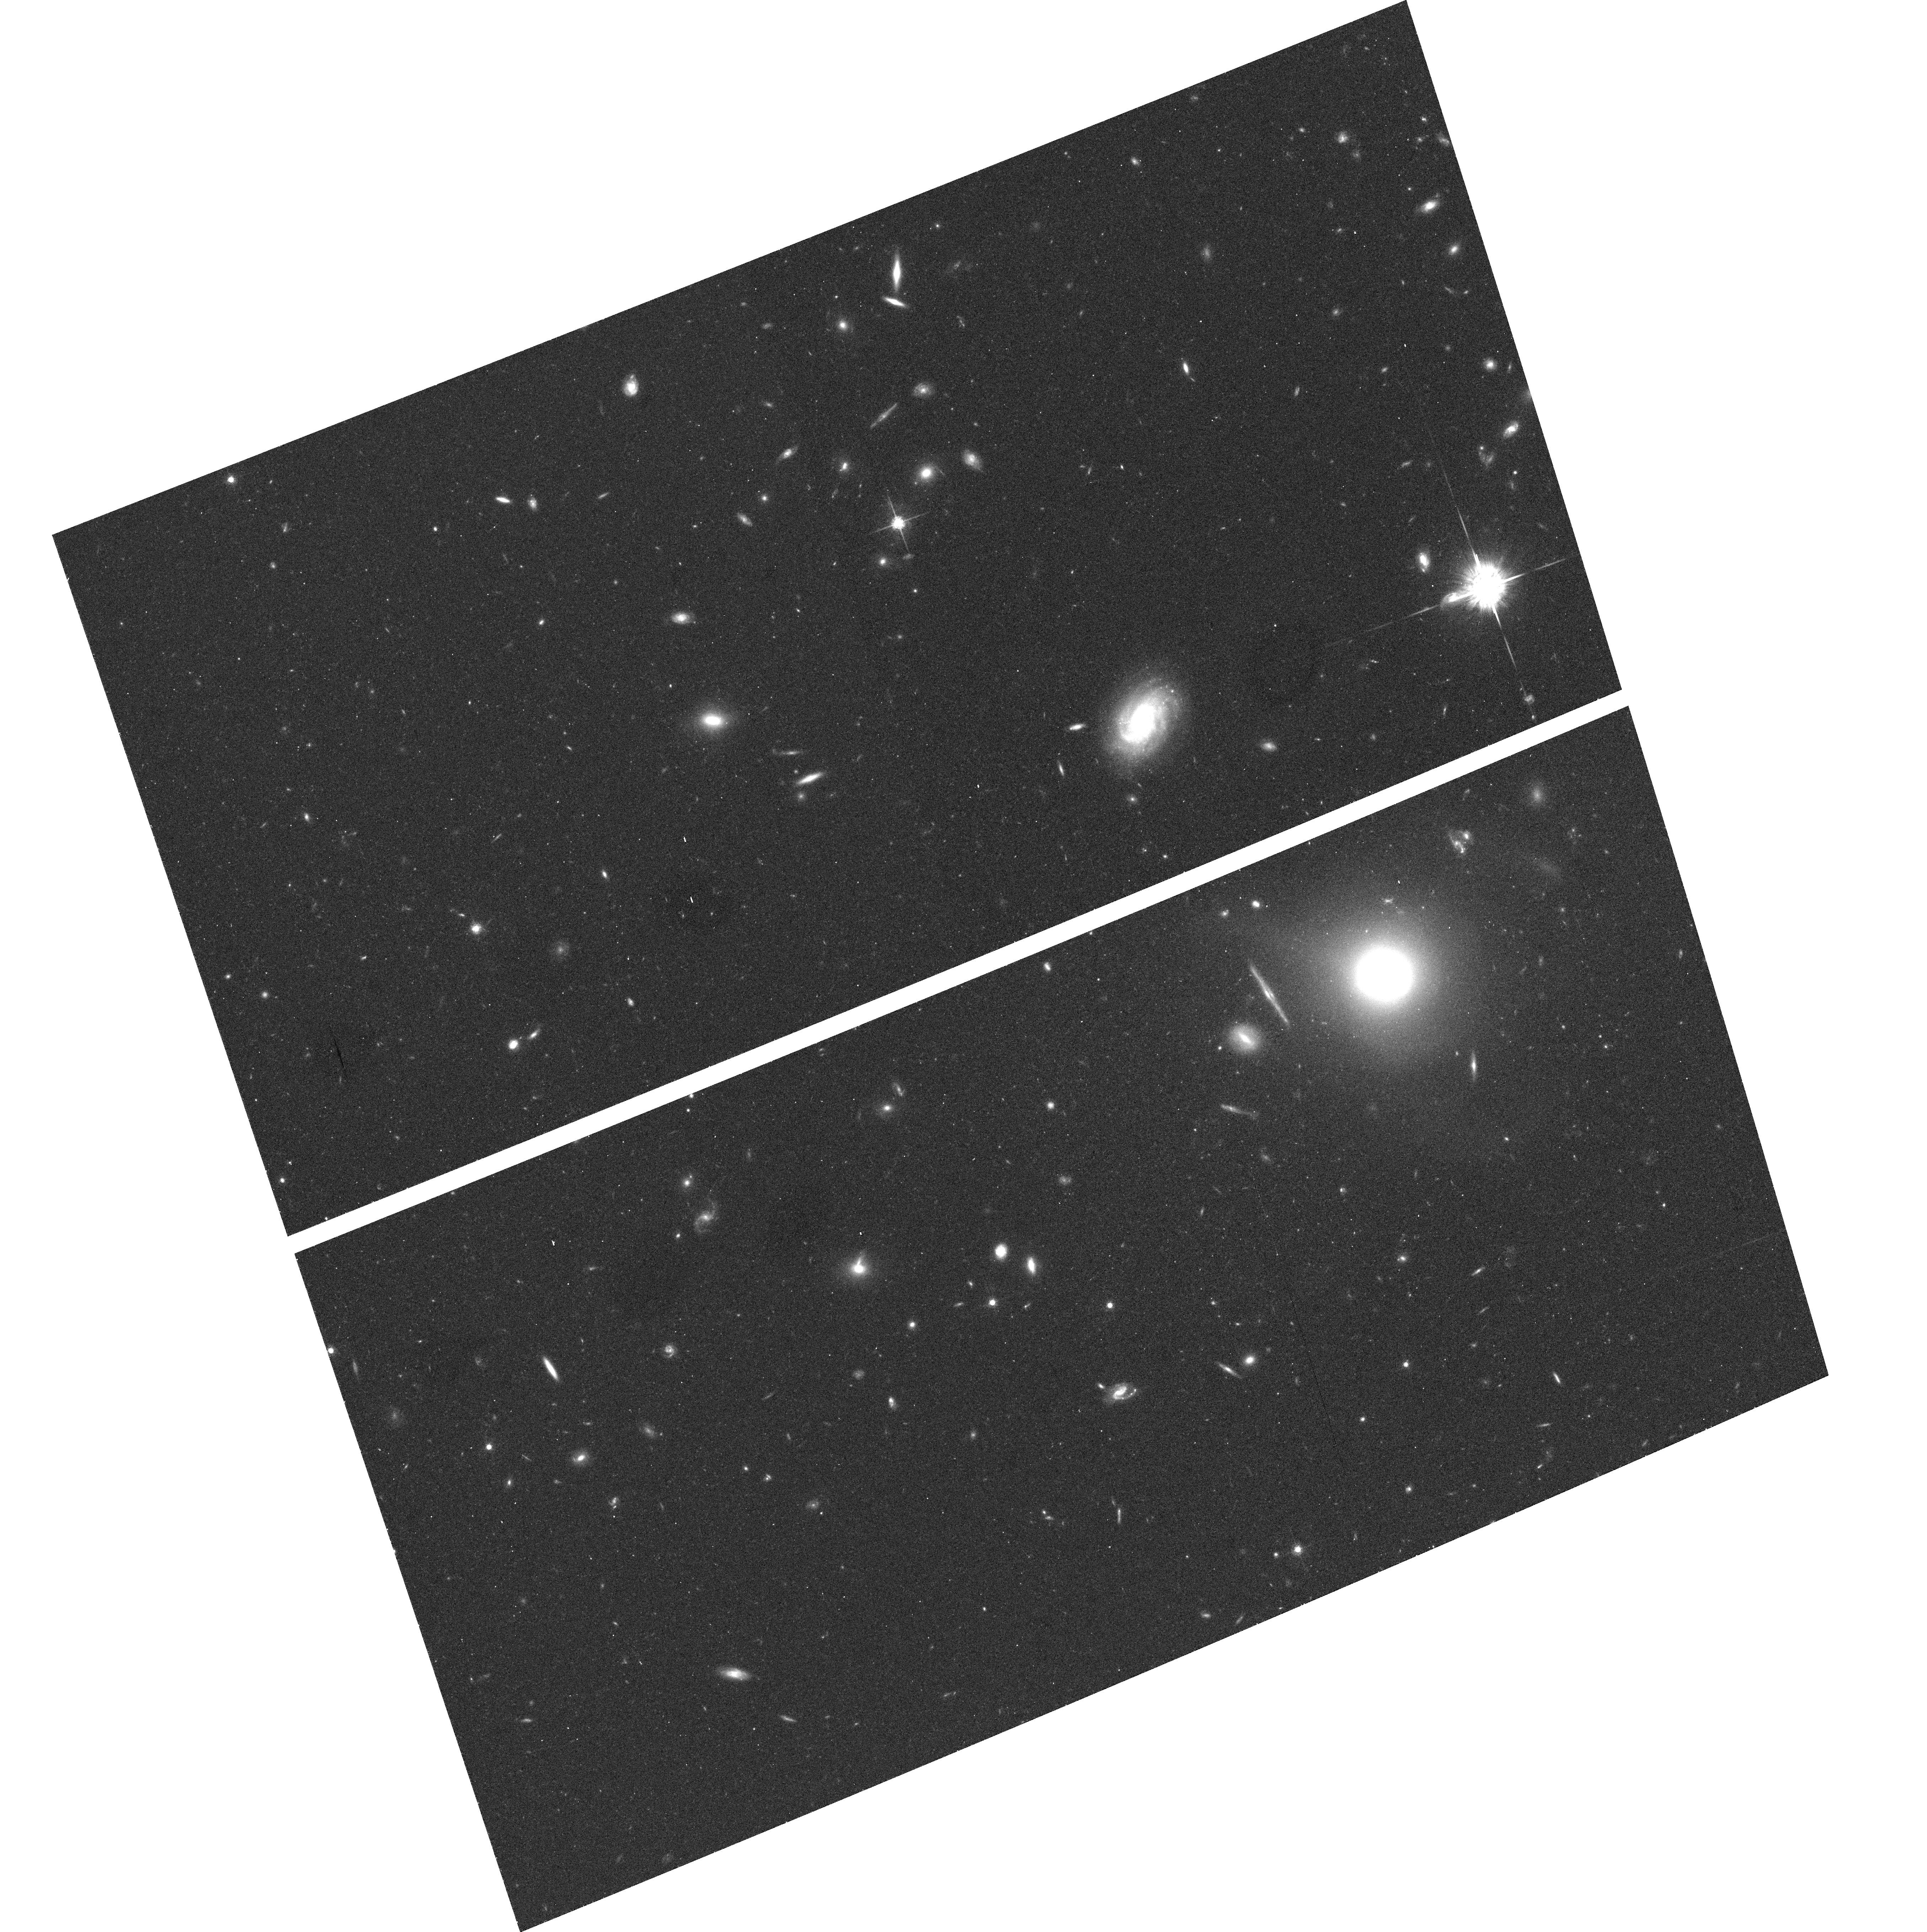
Target: field at RA 150.593°, Dec 55.824°. Instrument: ACS/WFC. Filter: F775W. Exposure: 20 min. Observation ID: hst_9984_vw_acs_wfc_f775w_j8mbvw

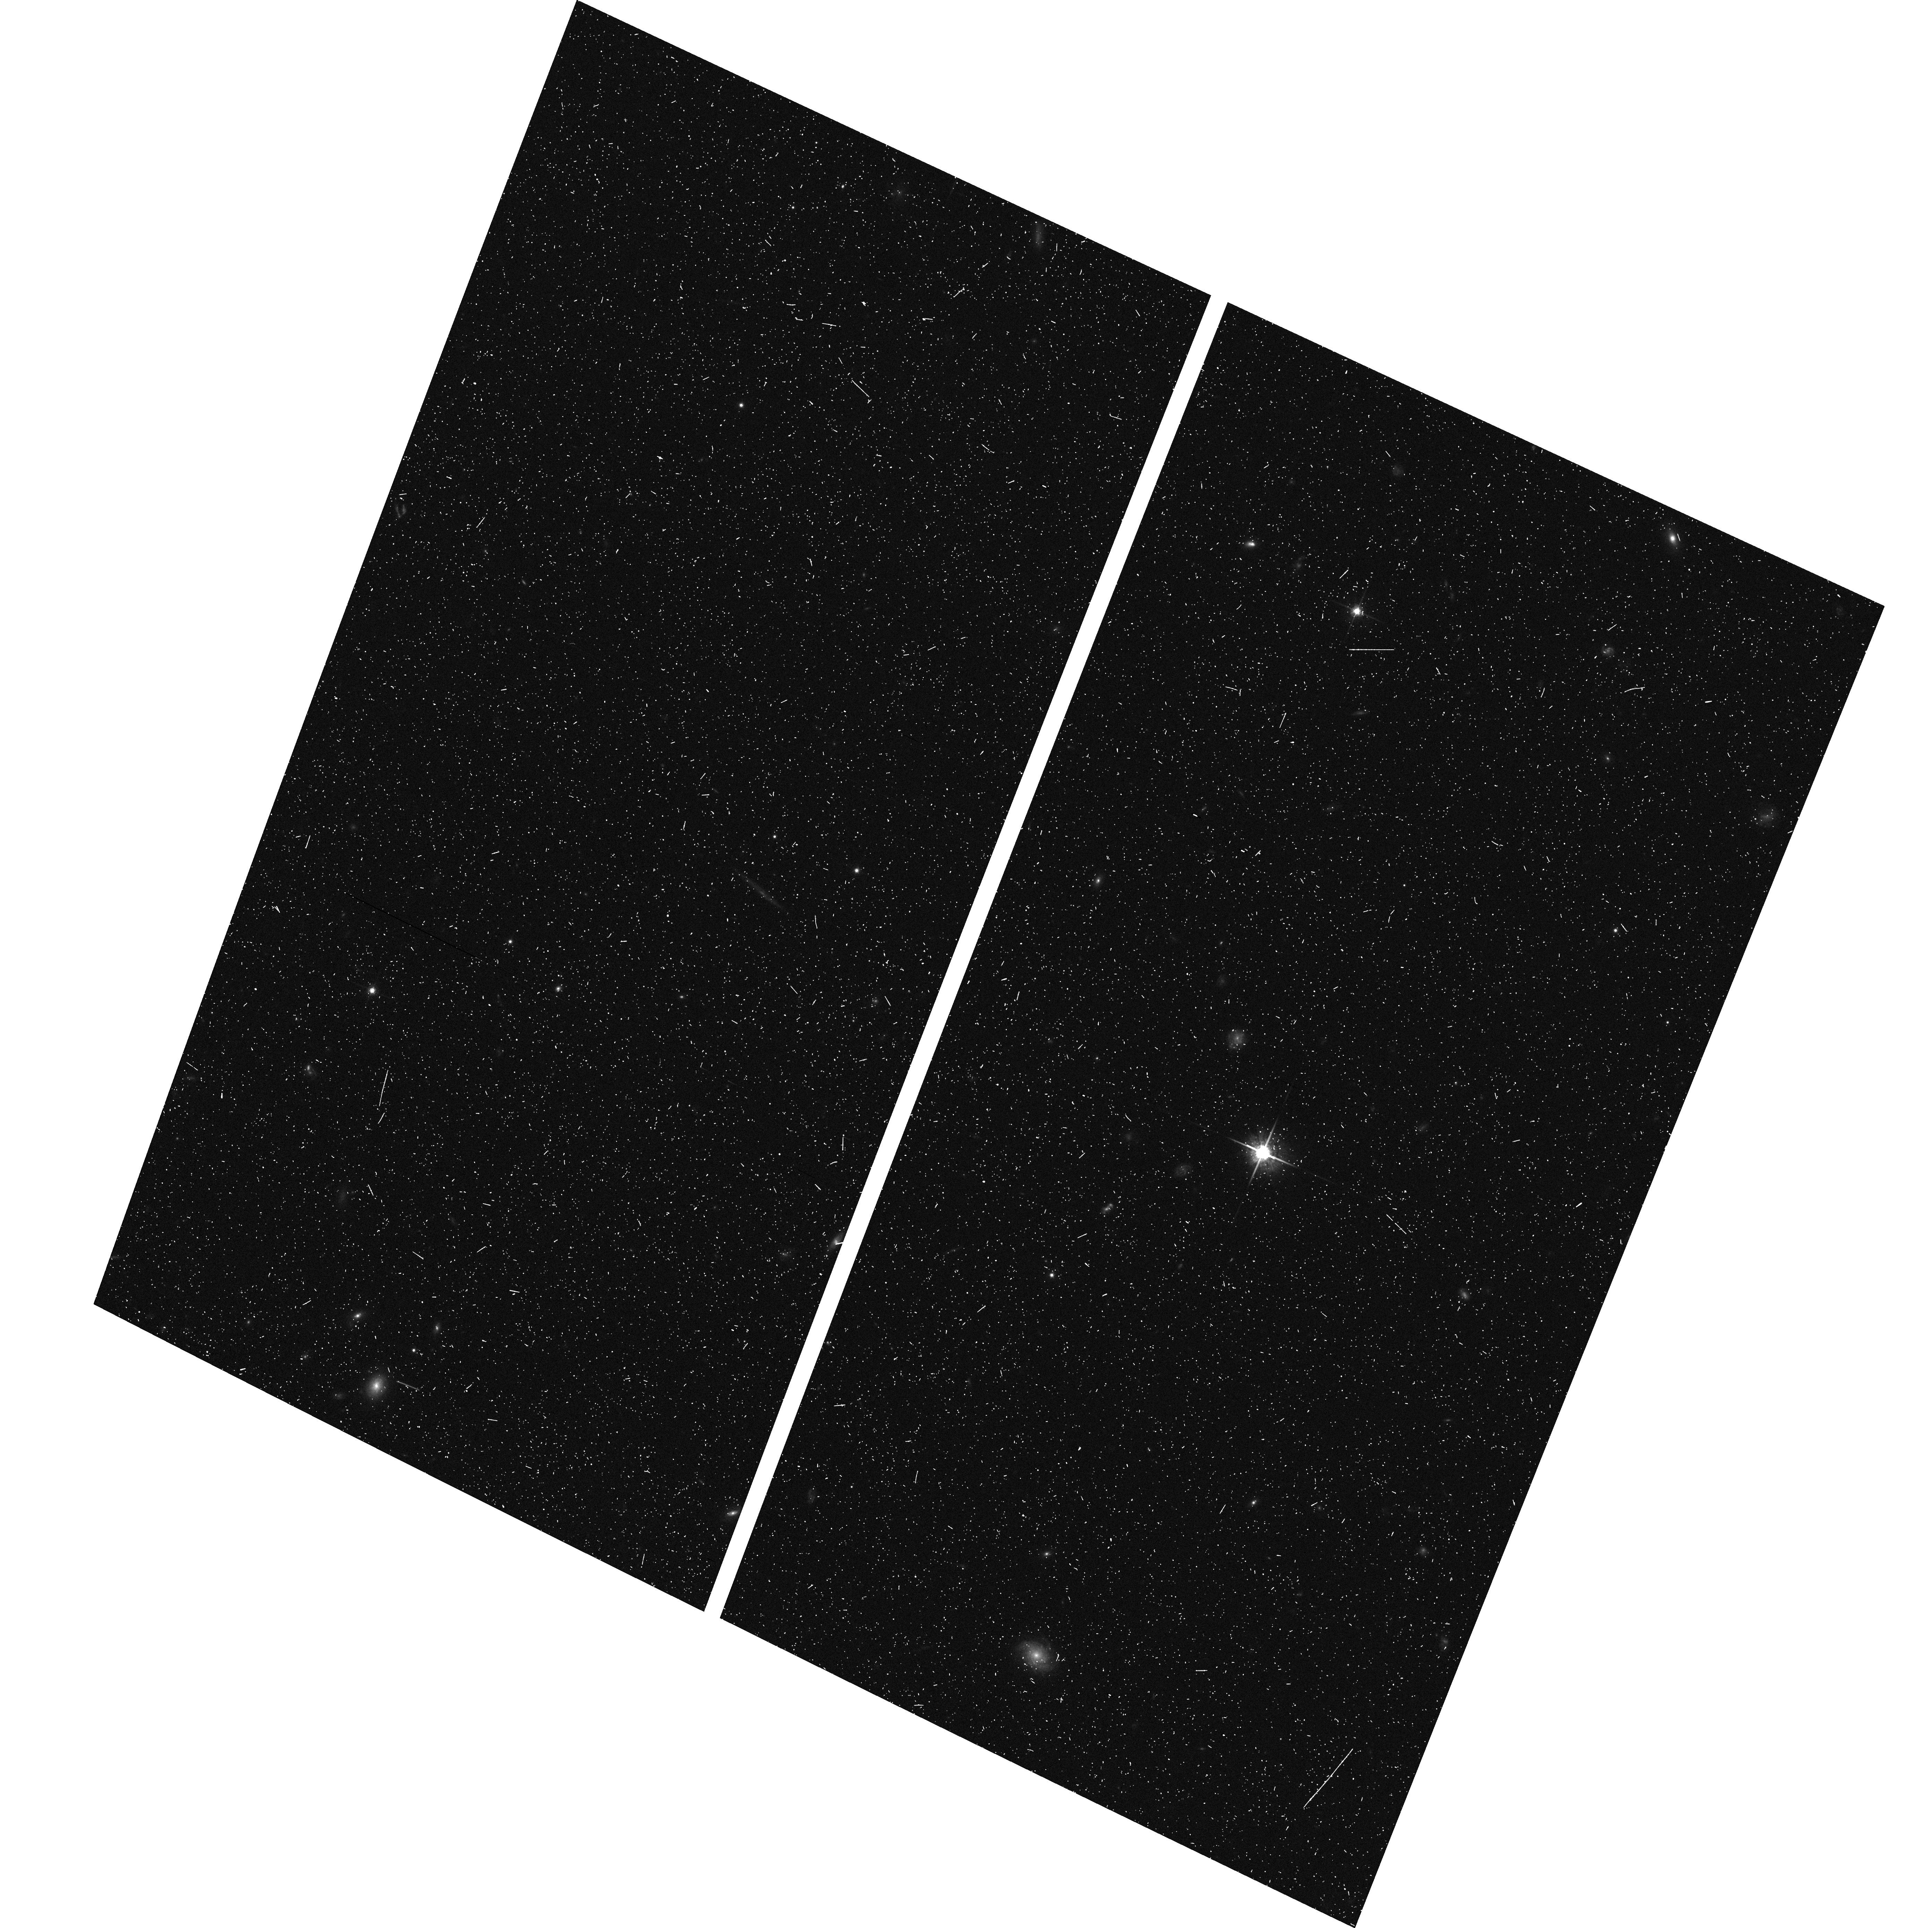
Target: field at RA 32.536°, Dec -4.836°. Instrument: ACS/WFC. Filter: F775W. Exposure: 8 min. Observation ID: hst_9984_ty_acs_wfc_f775w_j8mbty

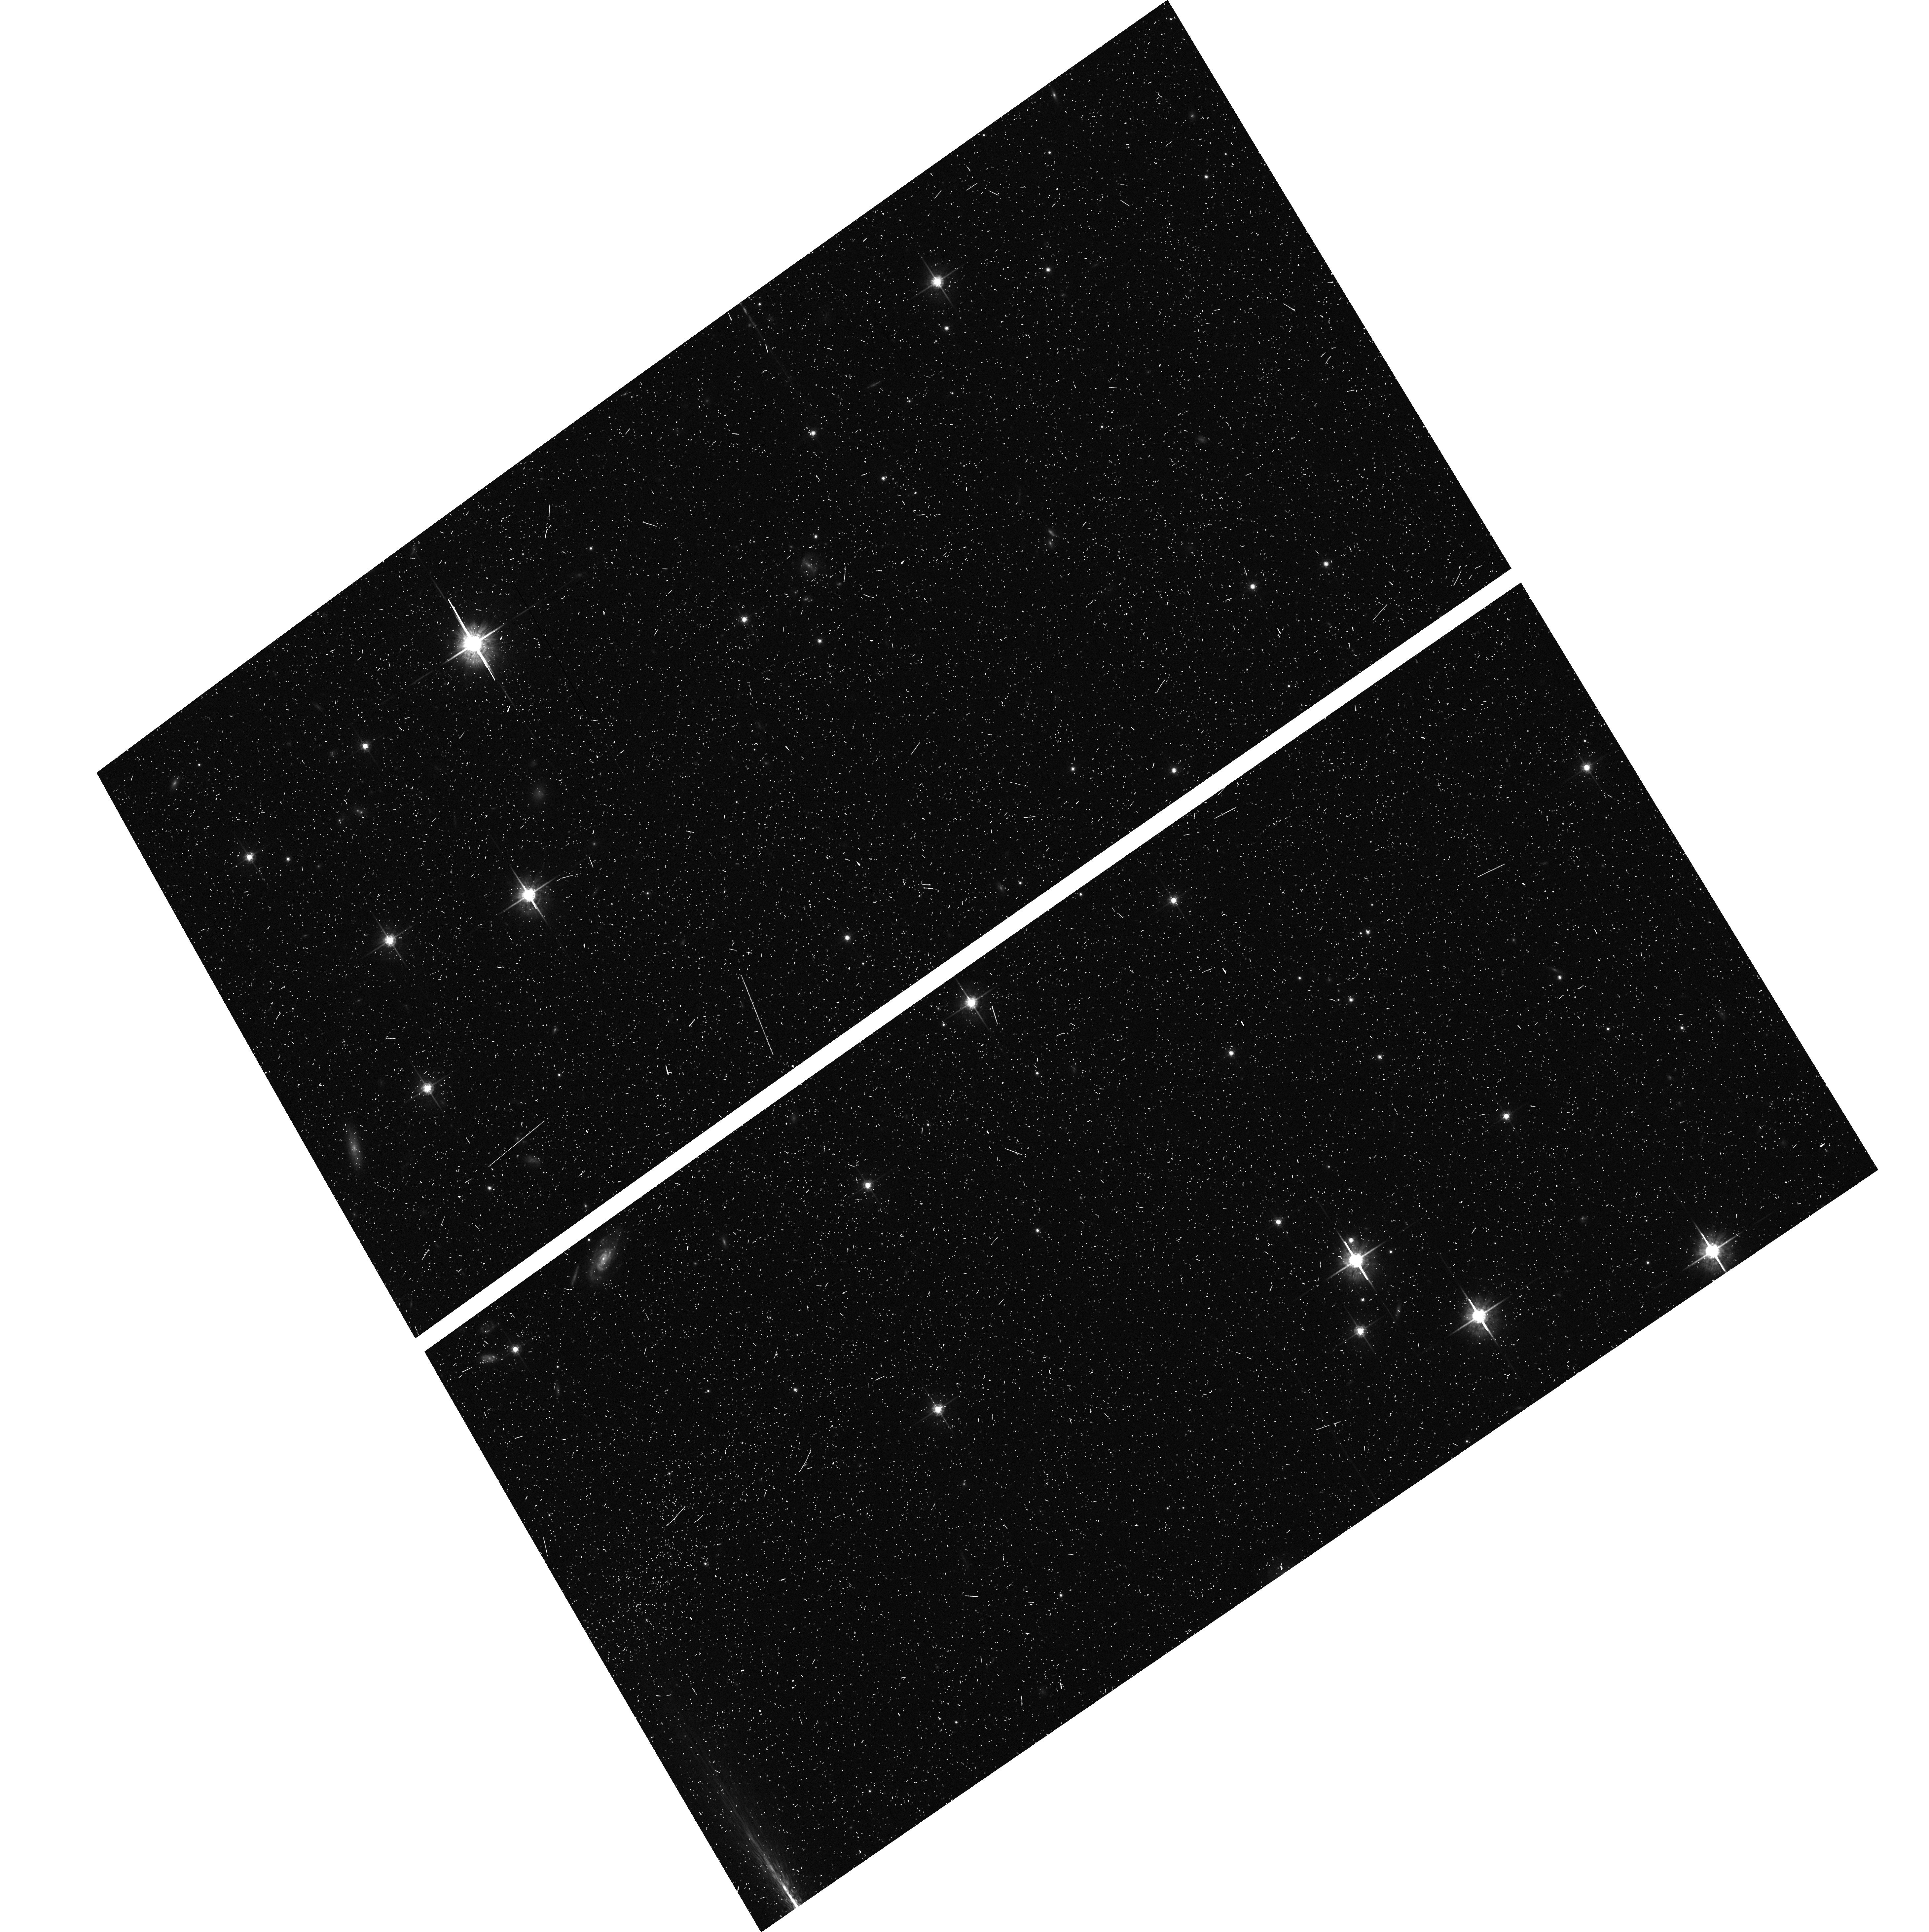
Target: field at RA 134.496°, Dec -16.169°. Instrument: ACS/WFC. Filter: F775W. Exposure: 12 min. Observation ID: hst_9984_xt_acs_wfc_f775w_j8mbxt

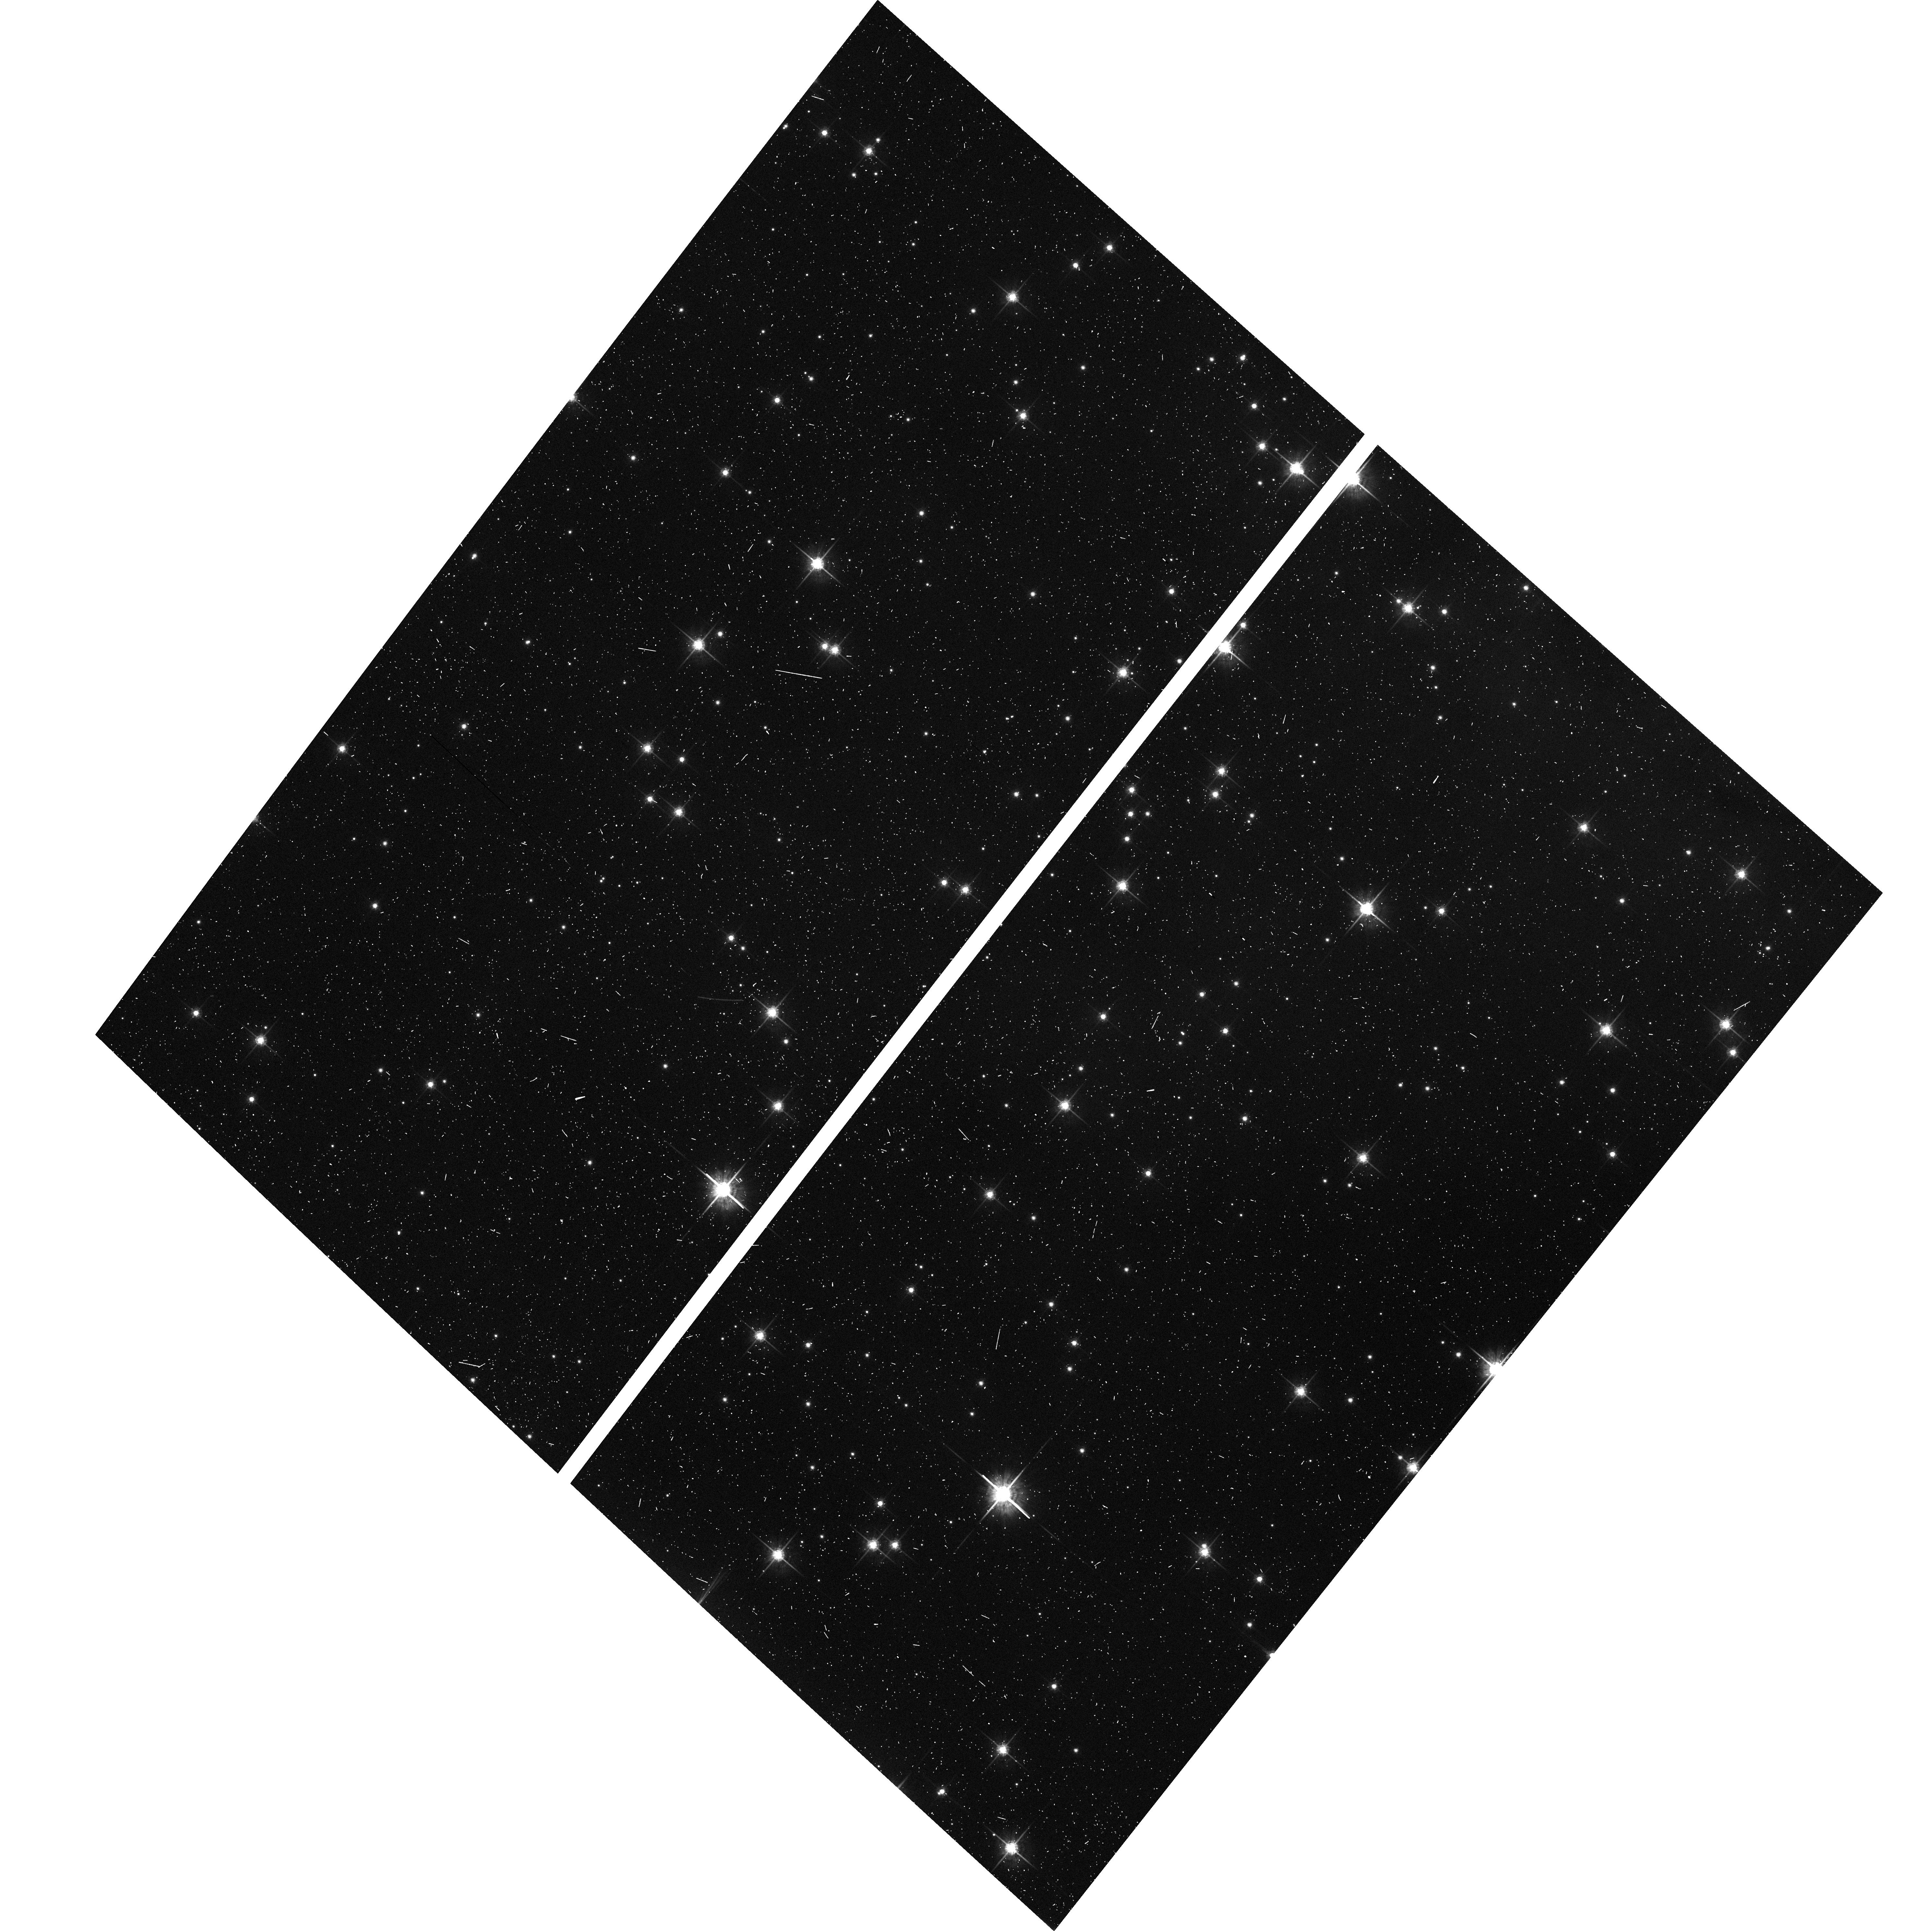
Target: field at RA 266.317°, Dec -28.880°. Instrument: ACS/WFC. Filter: F775W. Exposure: 7 min. Observation ID: hst_9984_ax_acs_wfc_f775w_j8mbax

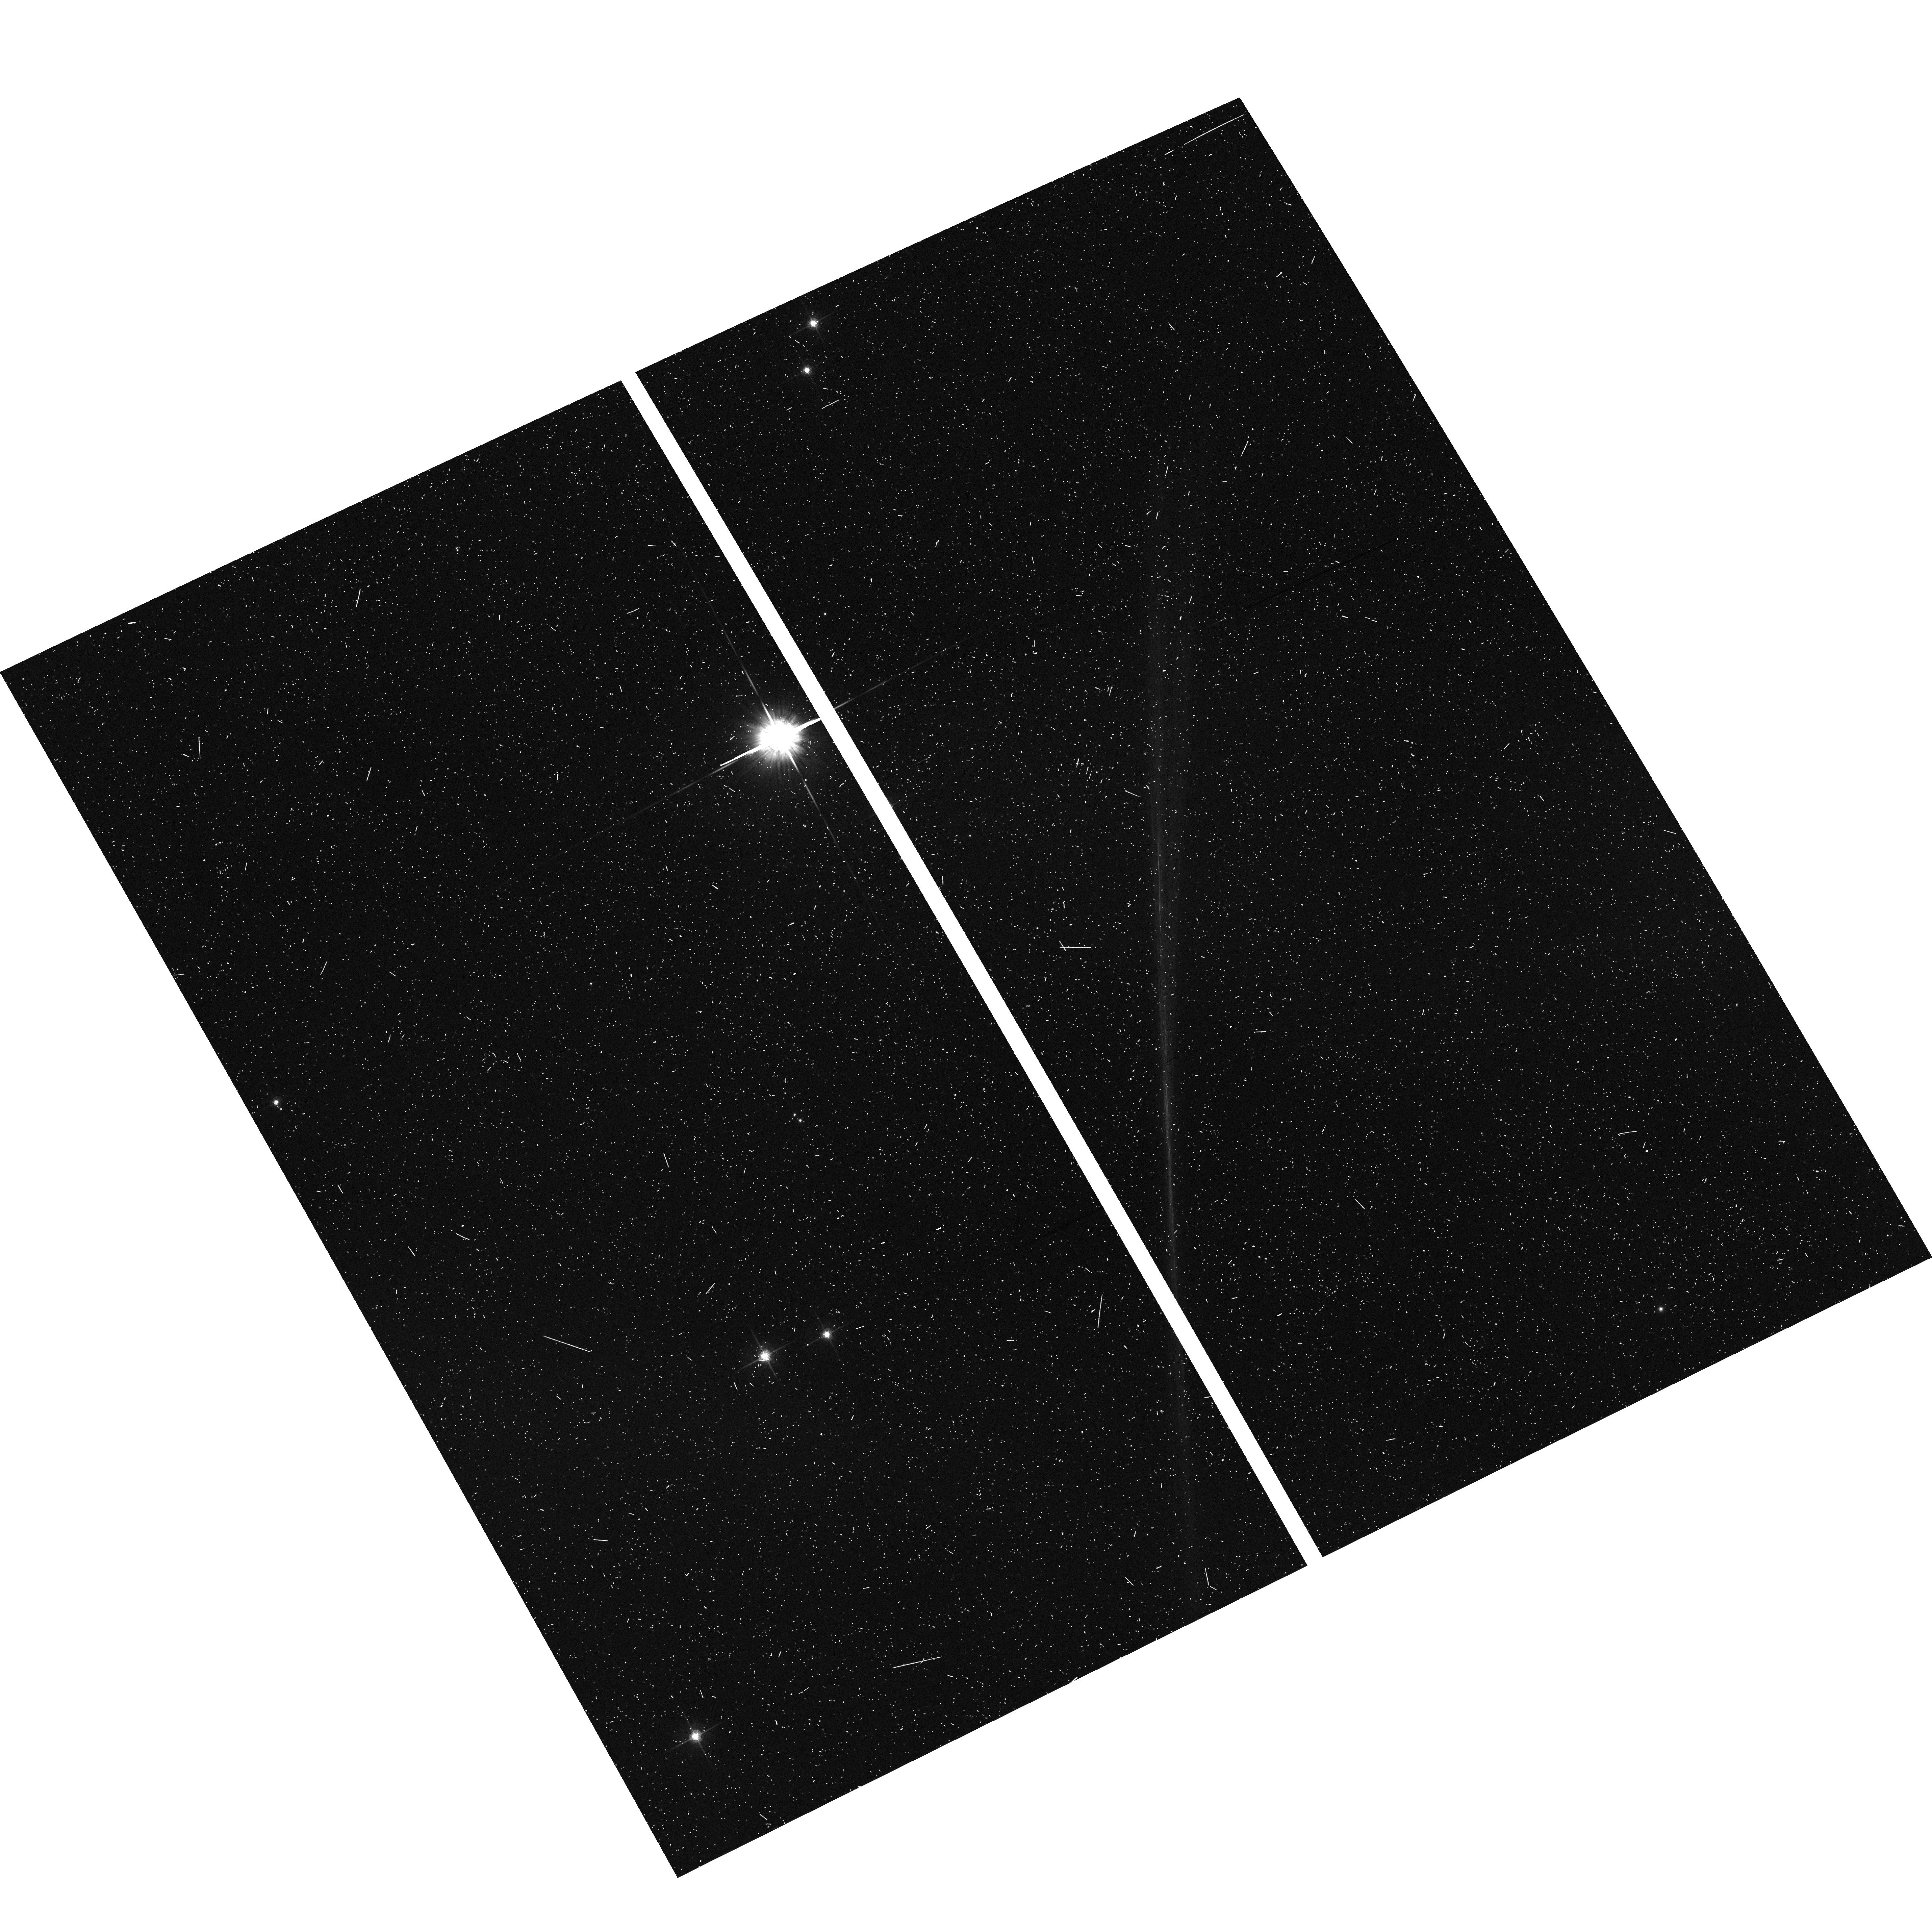
Target: field at RA 83.807°, Dec -6.186°. Instrument: ACS/WFC. Filter: F775W. Exposure: 9 min. Observation ID: hst_9984_pk_acs_wfc_f775w_j8mbpk

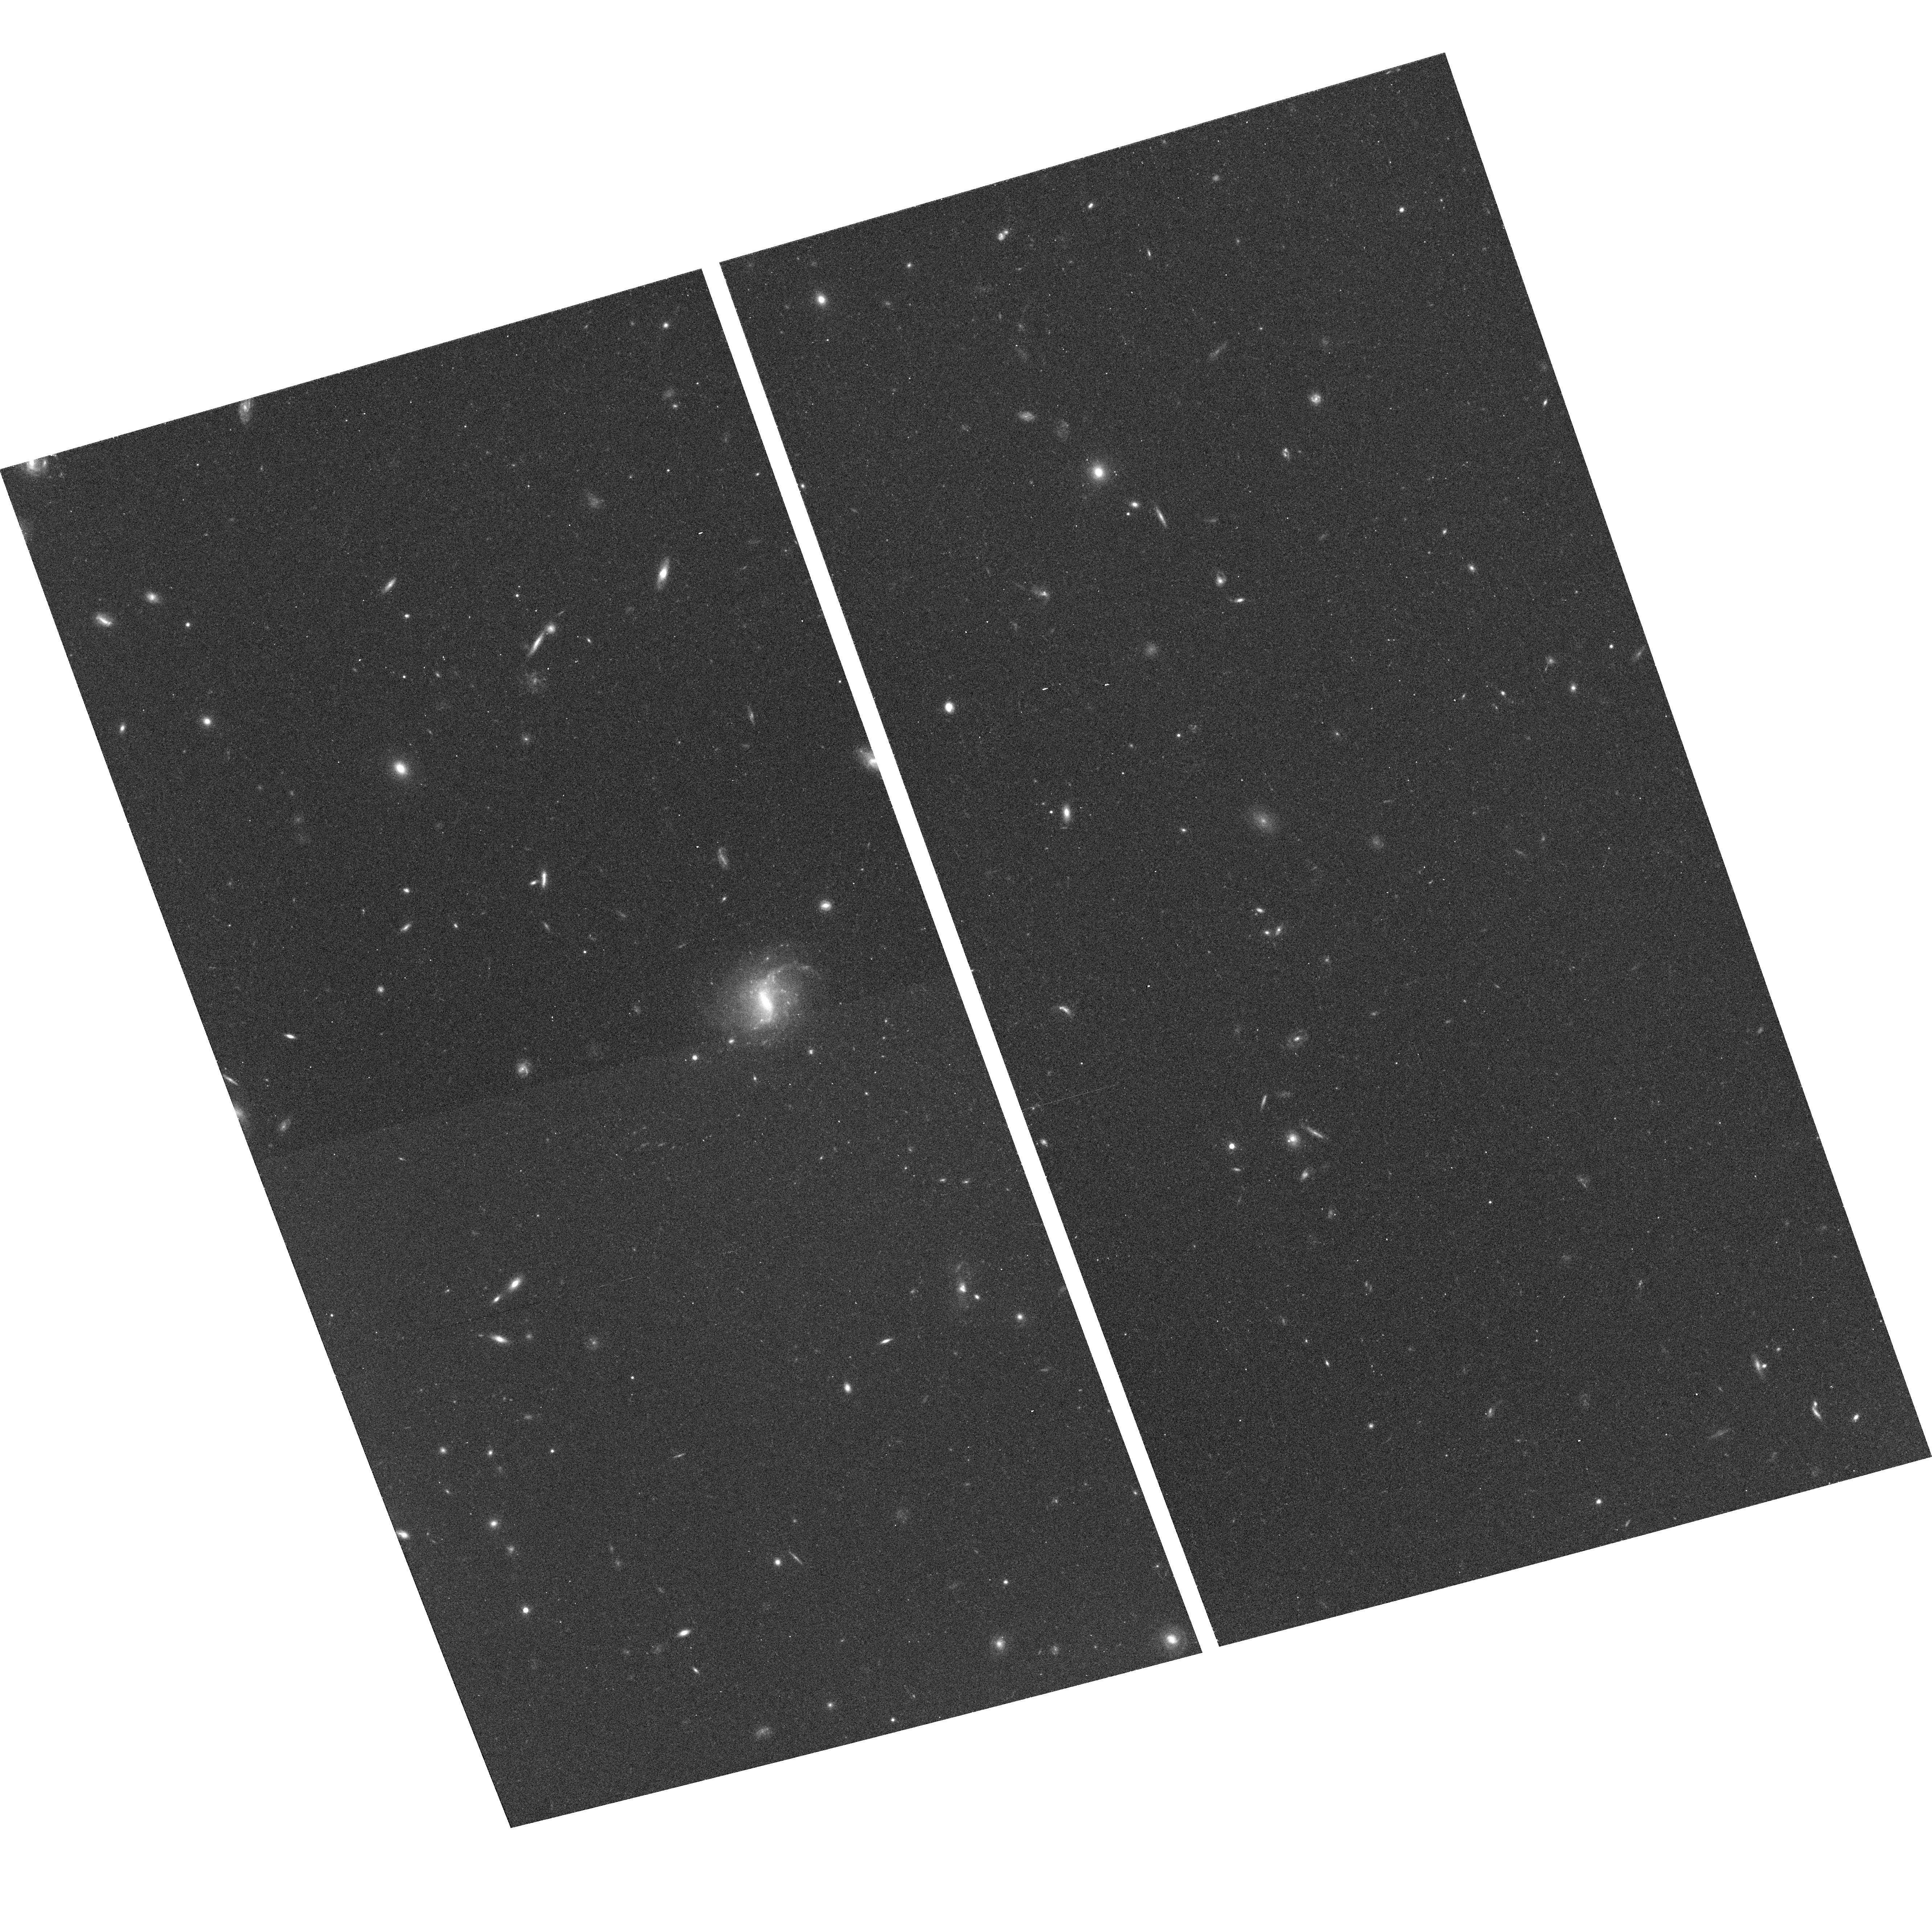
Target: field at RA 163.538°, Dec 17.446°. Instrument: ACS/WFC. Filter: F775W. Exposure: 15 min. Observation ID: hst_9984_a5_acs_wfc_f775w_j8mba5

Cosmic Shear With ACS Pure Parallels (PI: Rhodes, Jason D.)

Small distortions in the shapes of background galaxies by foreground mass provide a powerful method of directly measuring the amount and distribution of dark matter. Several groups have recently detected this weak lensing by large-scale structure, also called cosmic shear. The high resolution and sensitivity of HST/ACS provide a unique opportunity to measure cosmic shear accurately on small scales. Using 260 parallel orbits in Sloan textiti (F775W) we will measure for the first time: beginlisto\setlength sep0cm setlengthemsep0cm setlength\topsep0cm em the cosmic shear variance on scales <0.7 arcmin, em the skewness of the shear distribution, and em the magnification effect. endlist Our measurements will determine the amplitude of the mass power spectrum sigma_8Omega_m^0.5, with signal-to-noise (s/n) ~ 20, and the mass density Omega_m with s/n=4. They will be done at small angular scales where non-linear effects dominate the power spectrum, providing a test of the gravitational instability paradigm for structure formation. Measurements on these scales are not possible from the ground, because of the systematic effects induced by PSF smearing from seeing. Having many independent lines of sight reduces the uncertainty due to cosmic variance, making parallel observations ideal.